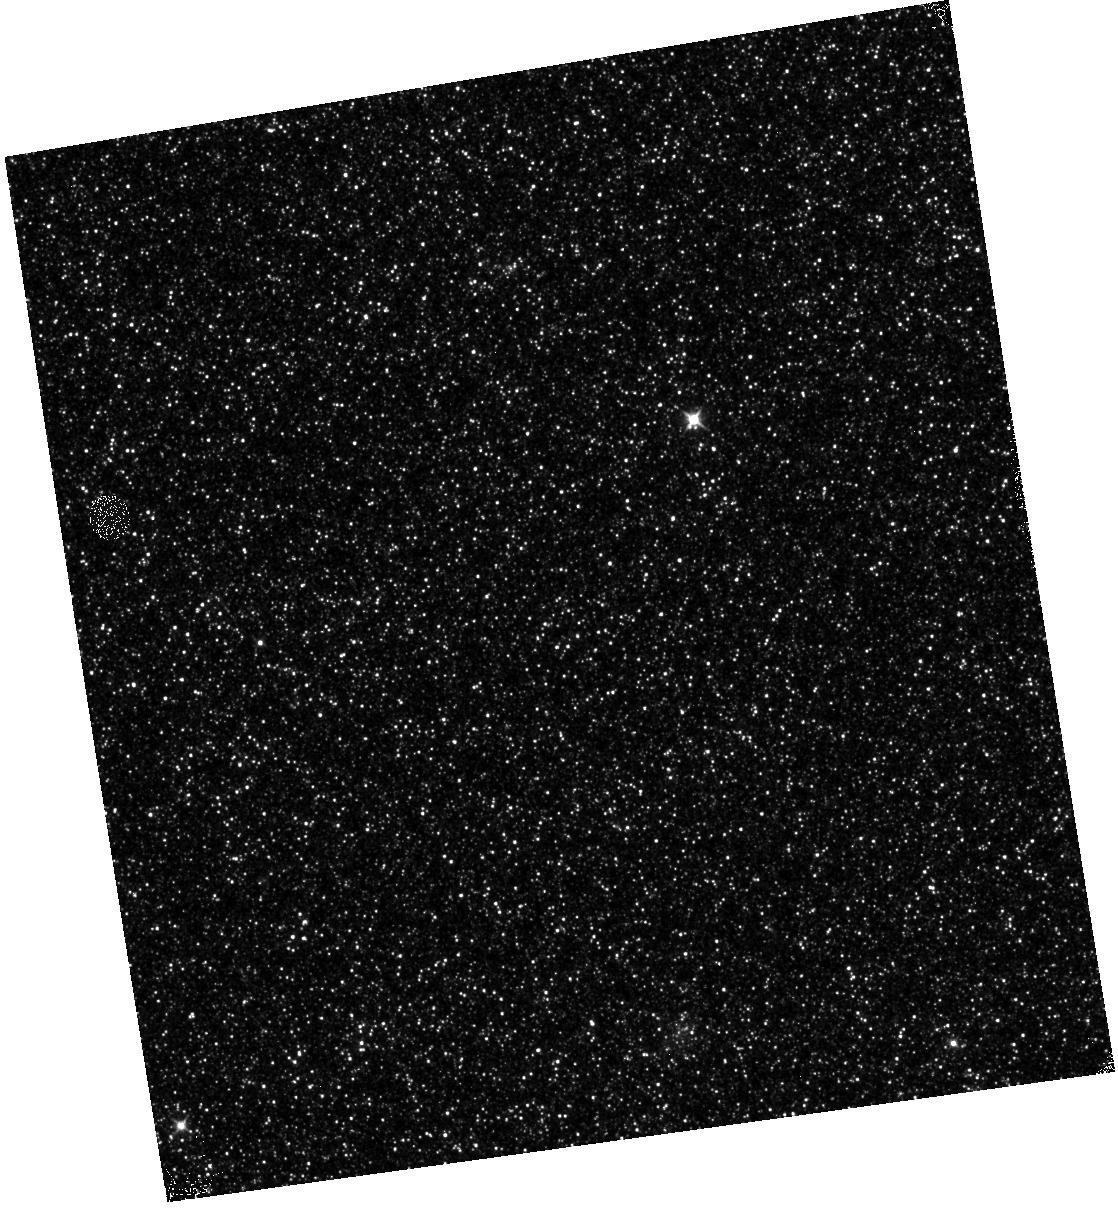
Target: M31-B13-F01-IR
Instrument: WFC3/IR
Filter: F110W
Exposure: 13 min
Observation ID: hst_12114_01_wfc3_ir_f110w_ibfs01

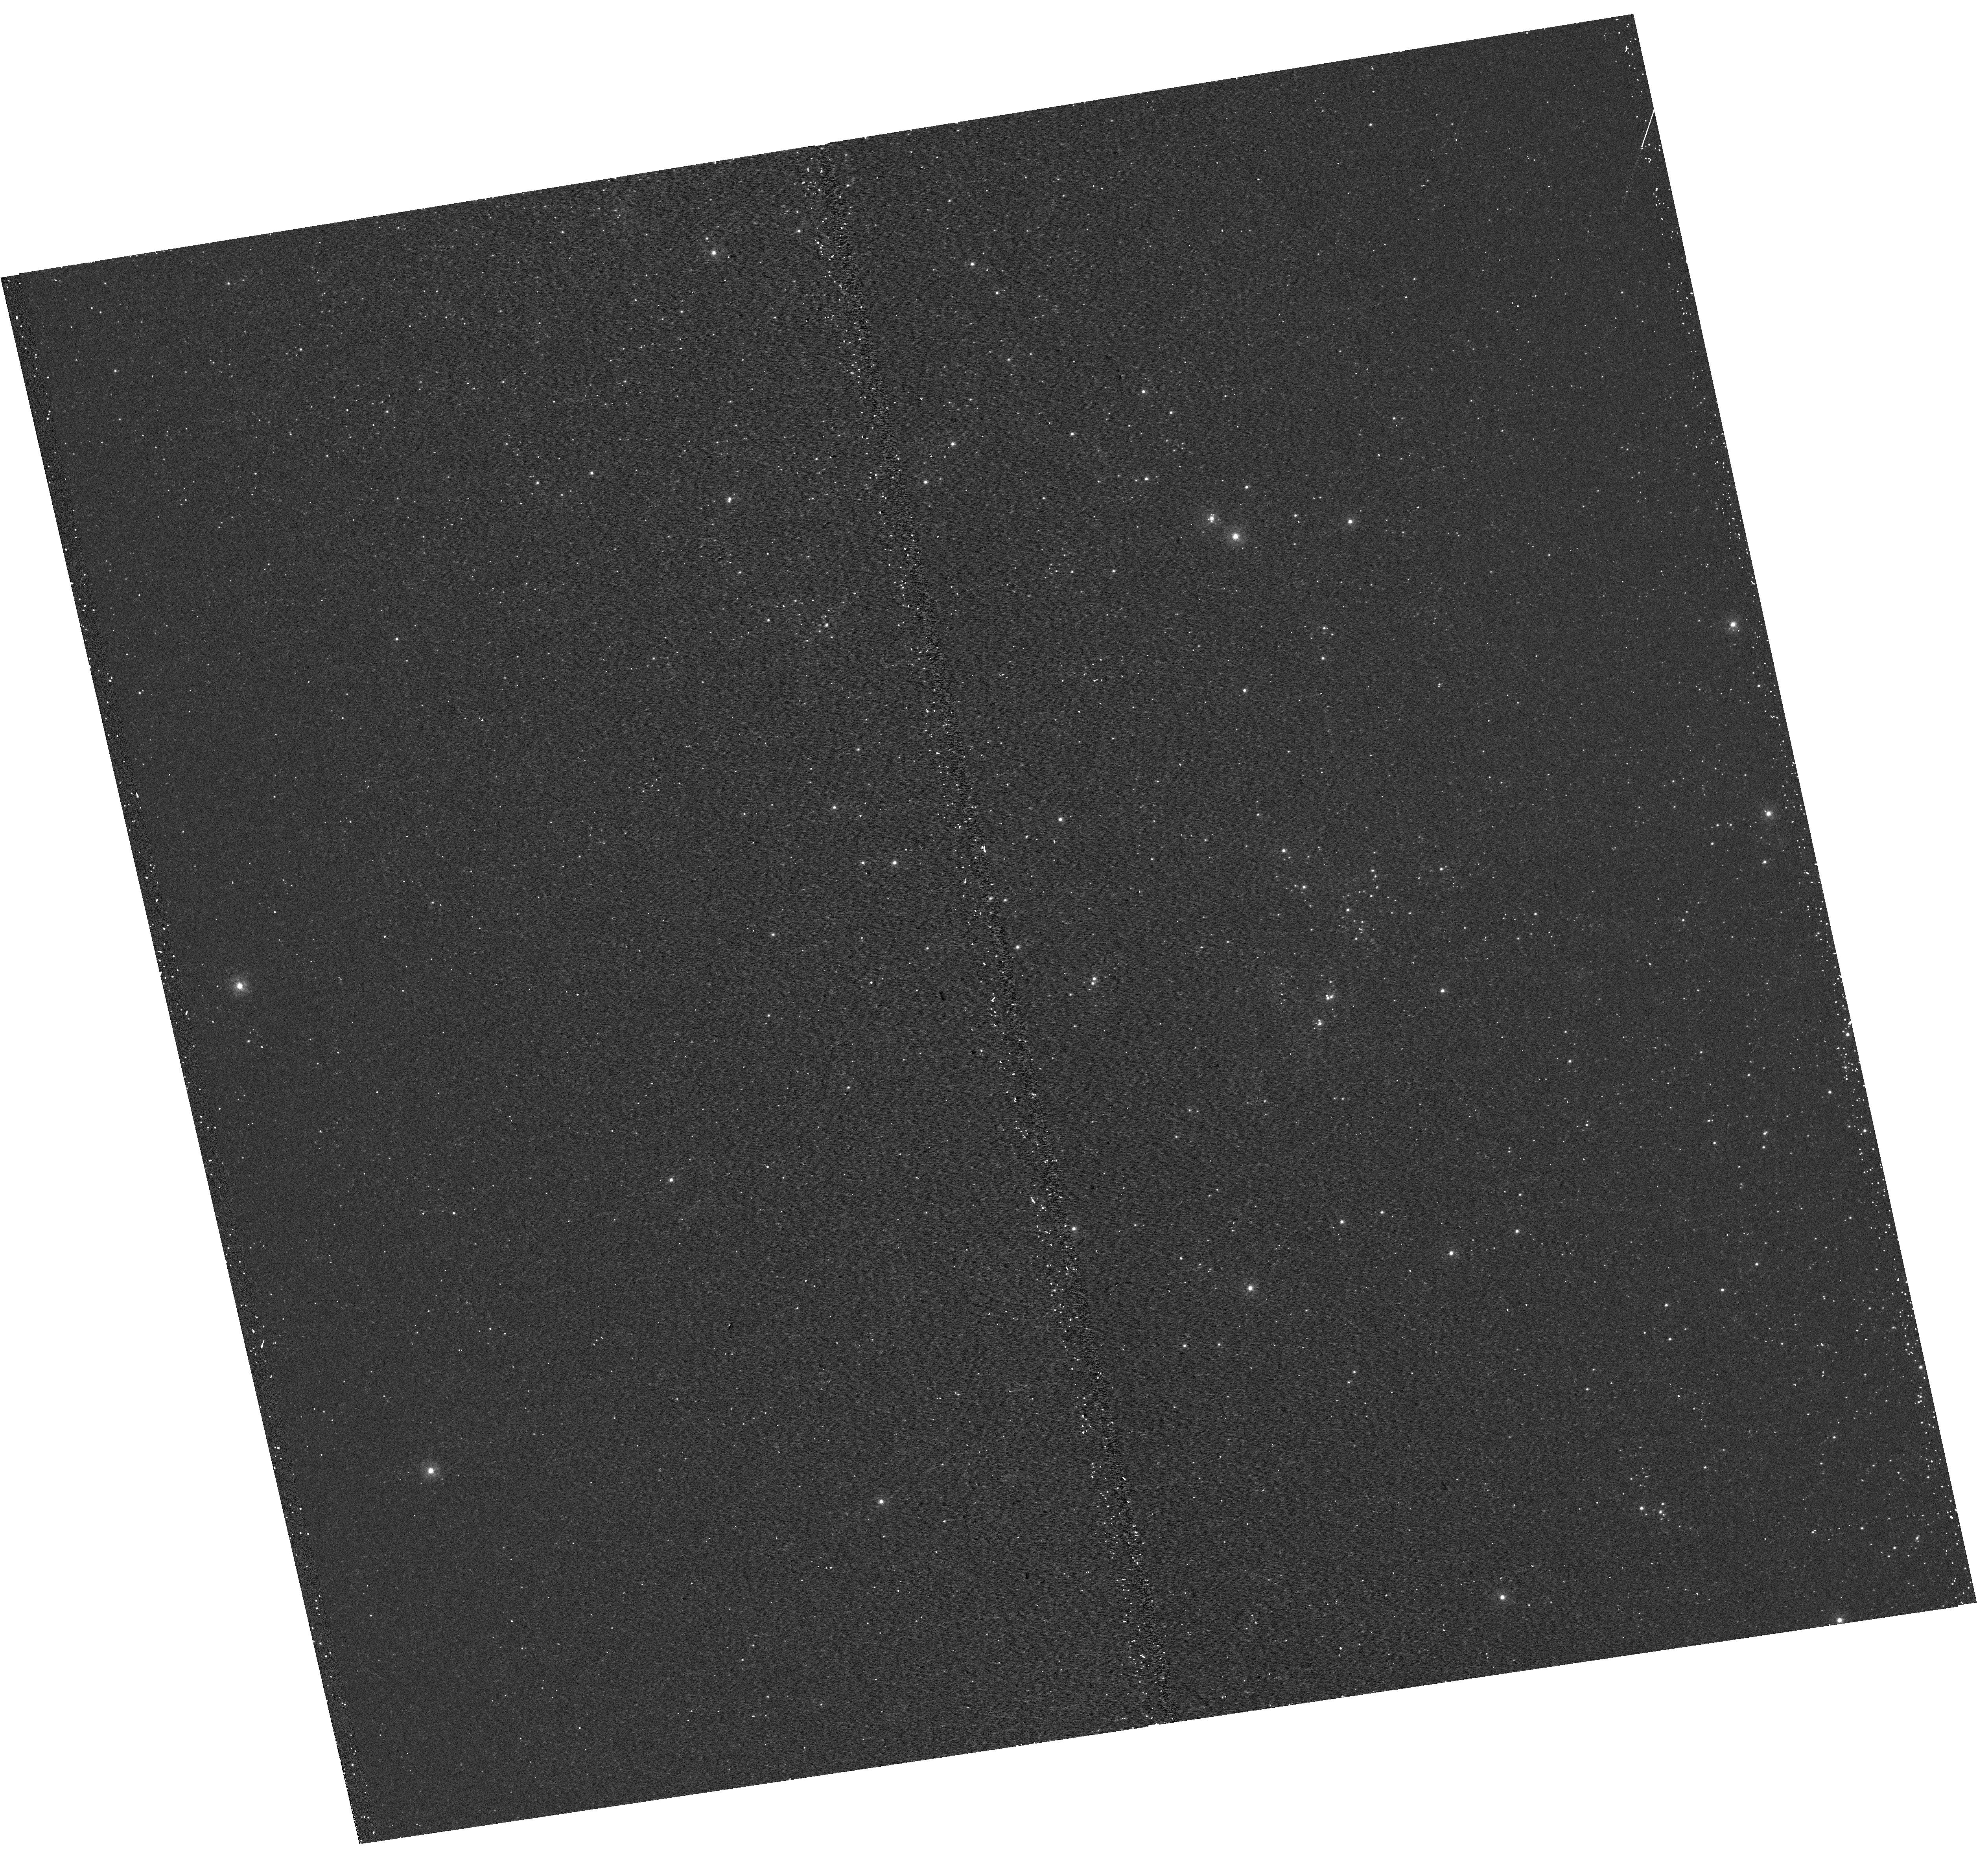
Target: M31-B13-F05-UVIS
Instrument: WFC3/UVIS
Filter: F275W
Exposure: 15 min
Observation ID: hst_12114_05_wfc3_uvis_f275w_ibfs05

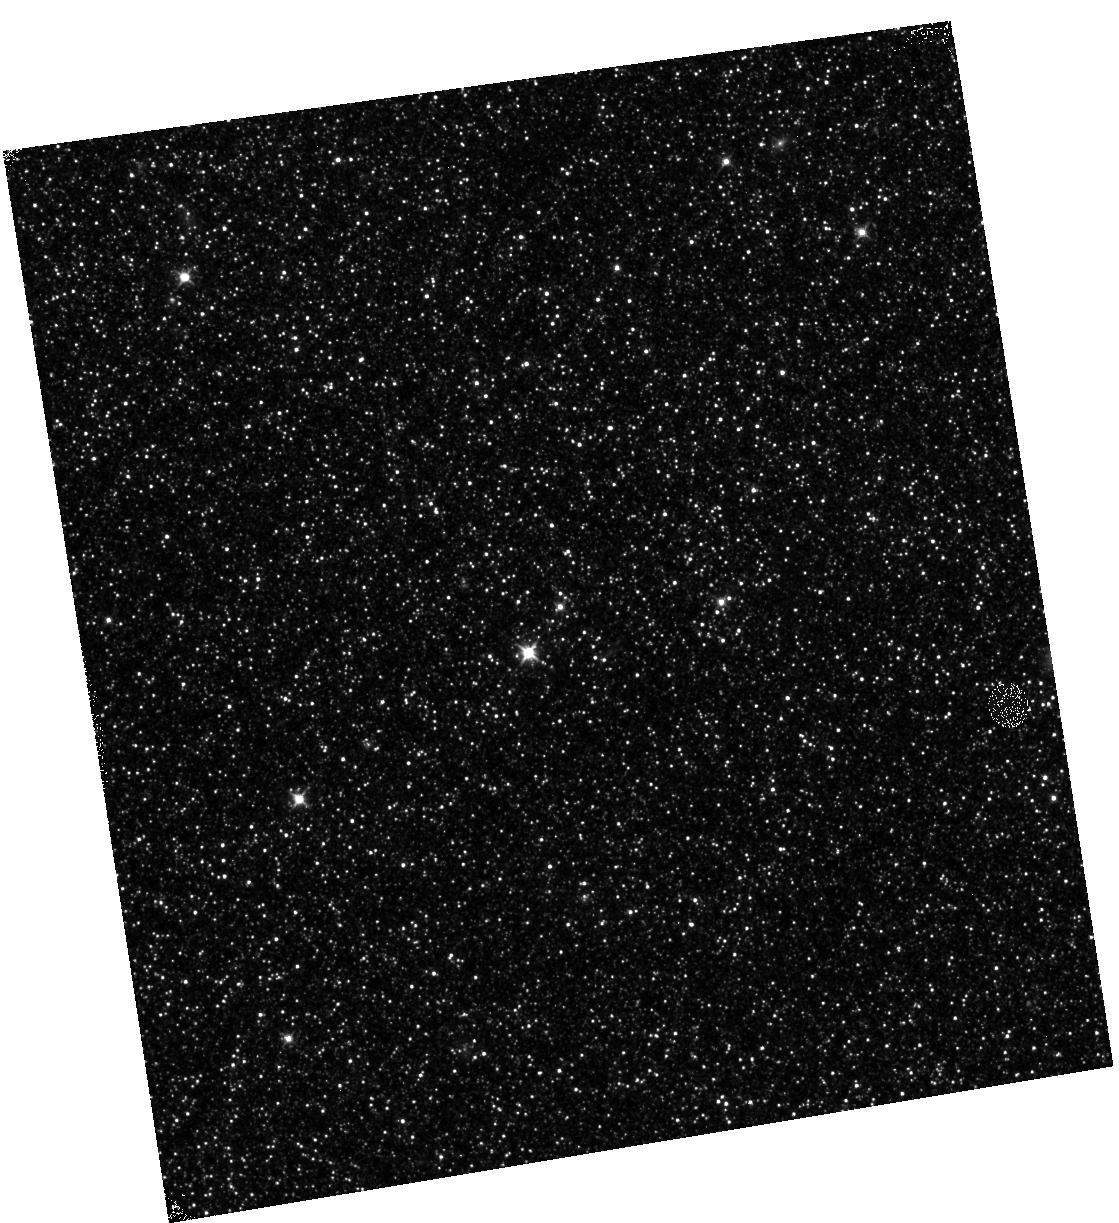
Target: M31-B13-F12-IR
Instrument: WFC3/IR
Filter: F110W
Exposure: 12 min
Observation ID: hst_12114_12_wfc3_ir_f110w_ibfs12

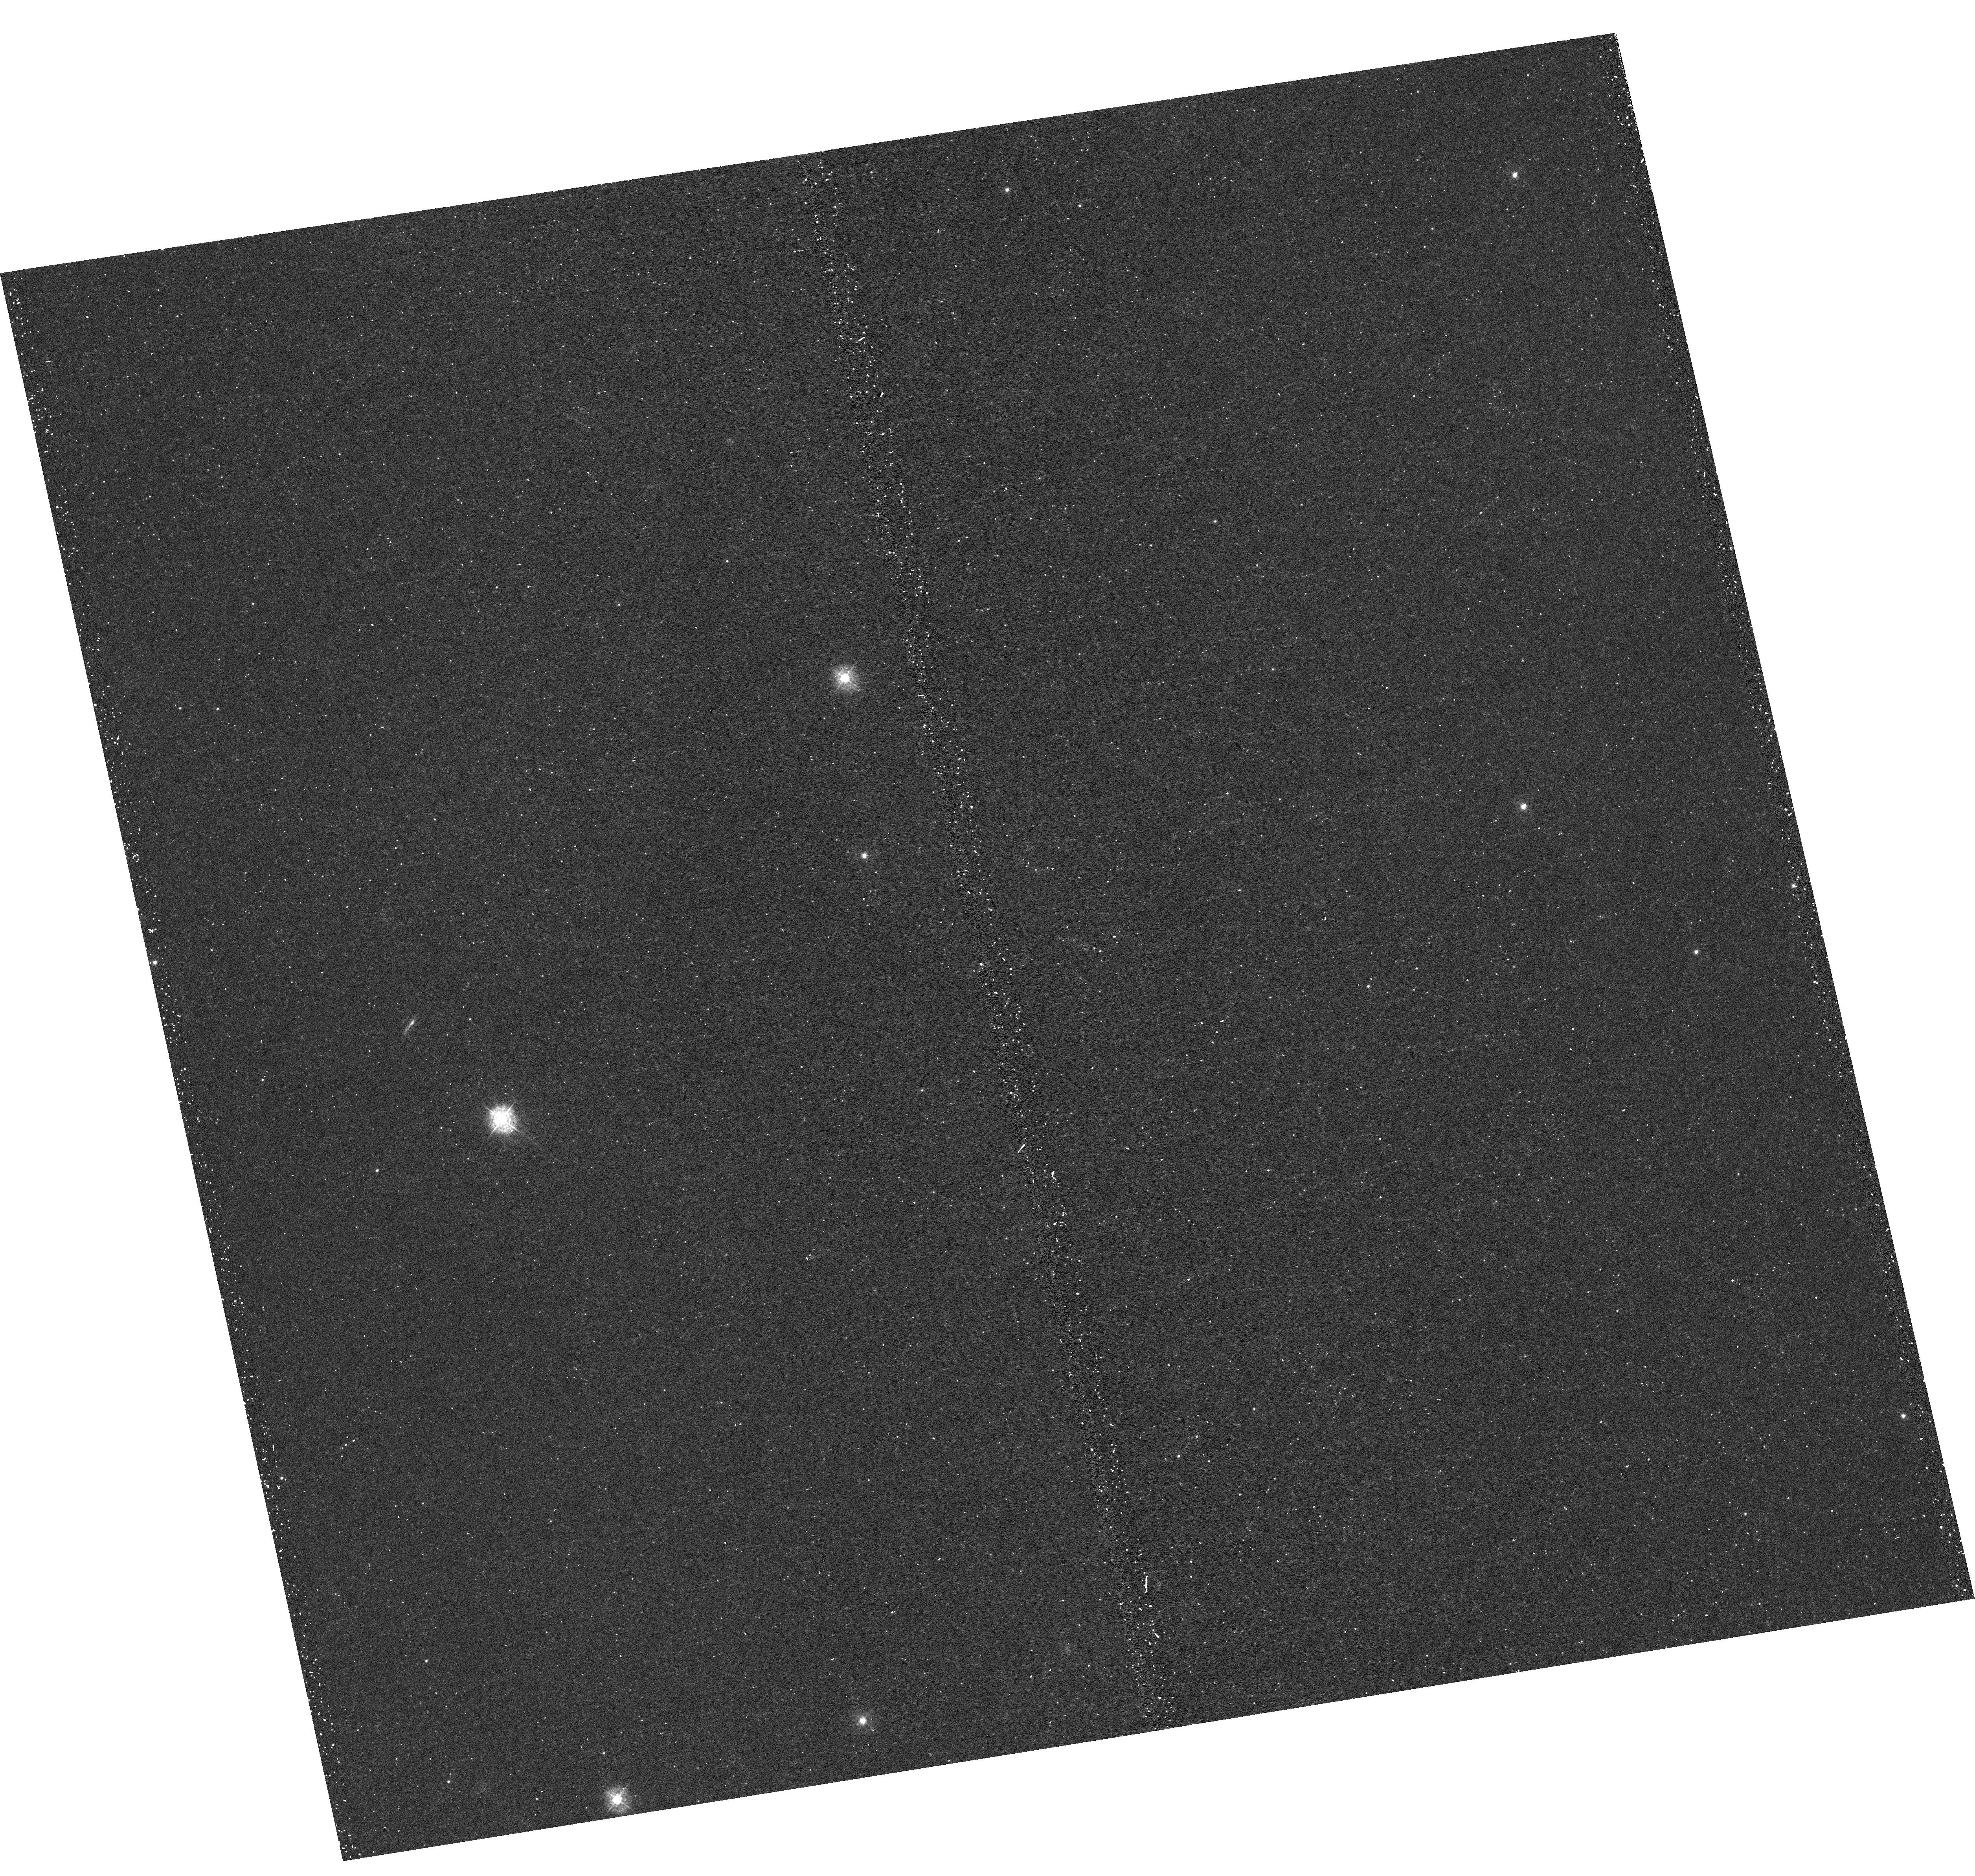
Target: M31-B13-F09-UVIS
Instrument: WFC3/UVIS
Filter: F336W
Exposure: 22 min
Observation ID: hst_12114_09_wfc3_uvis_f336w_ibfs09

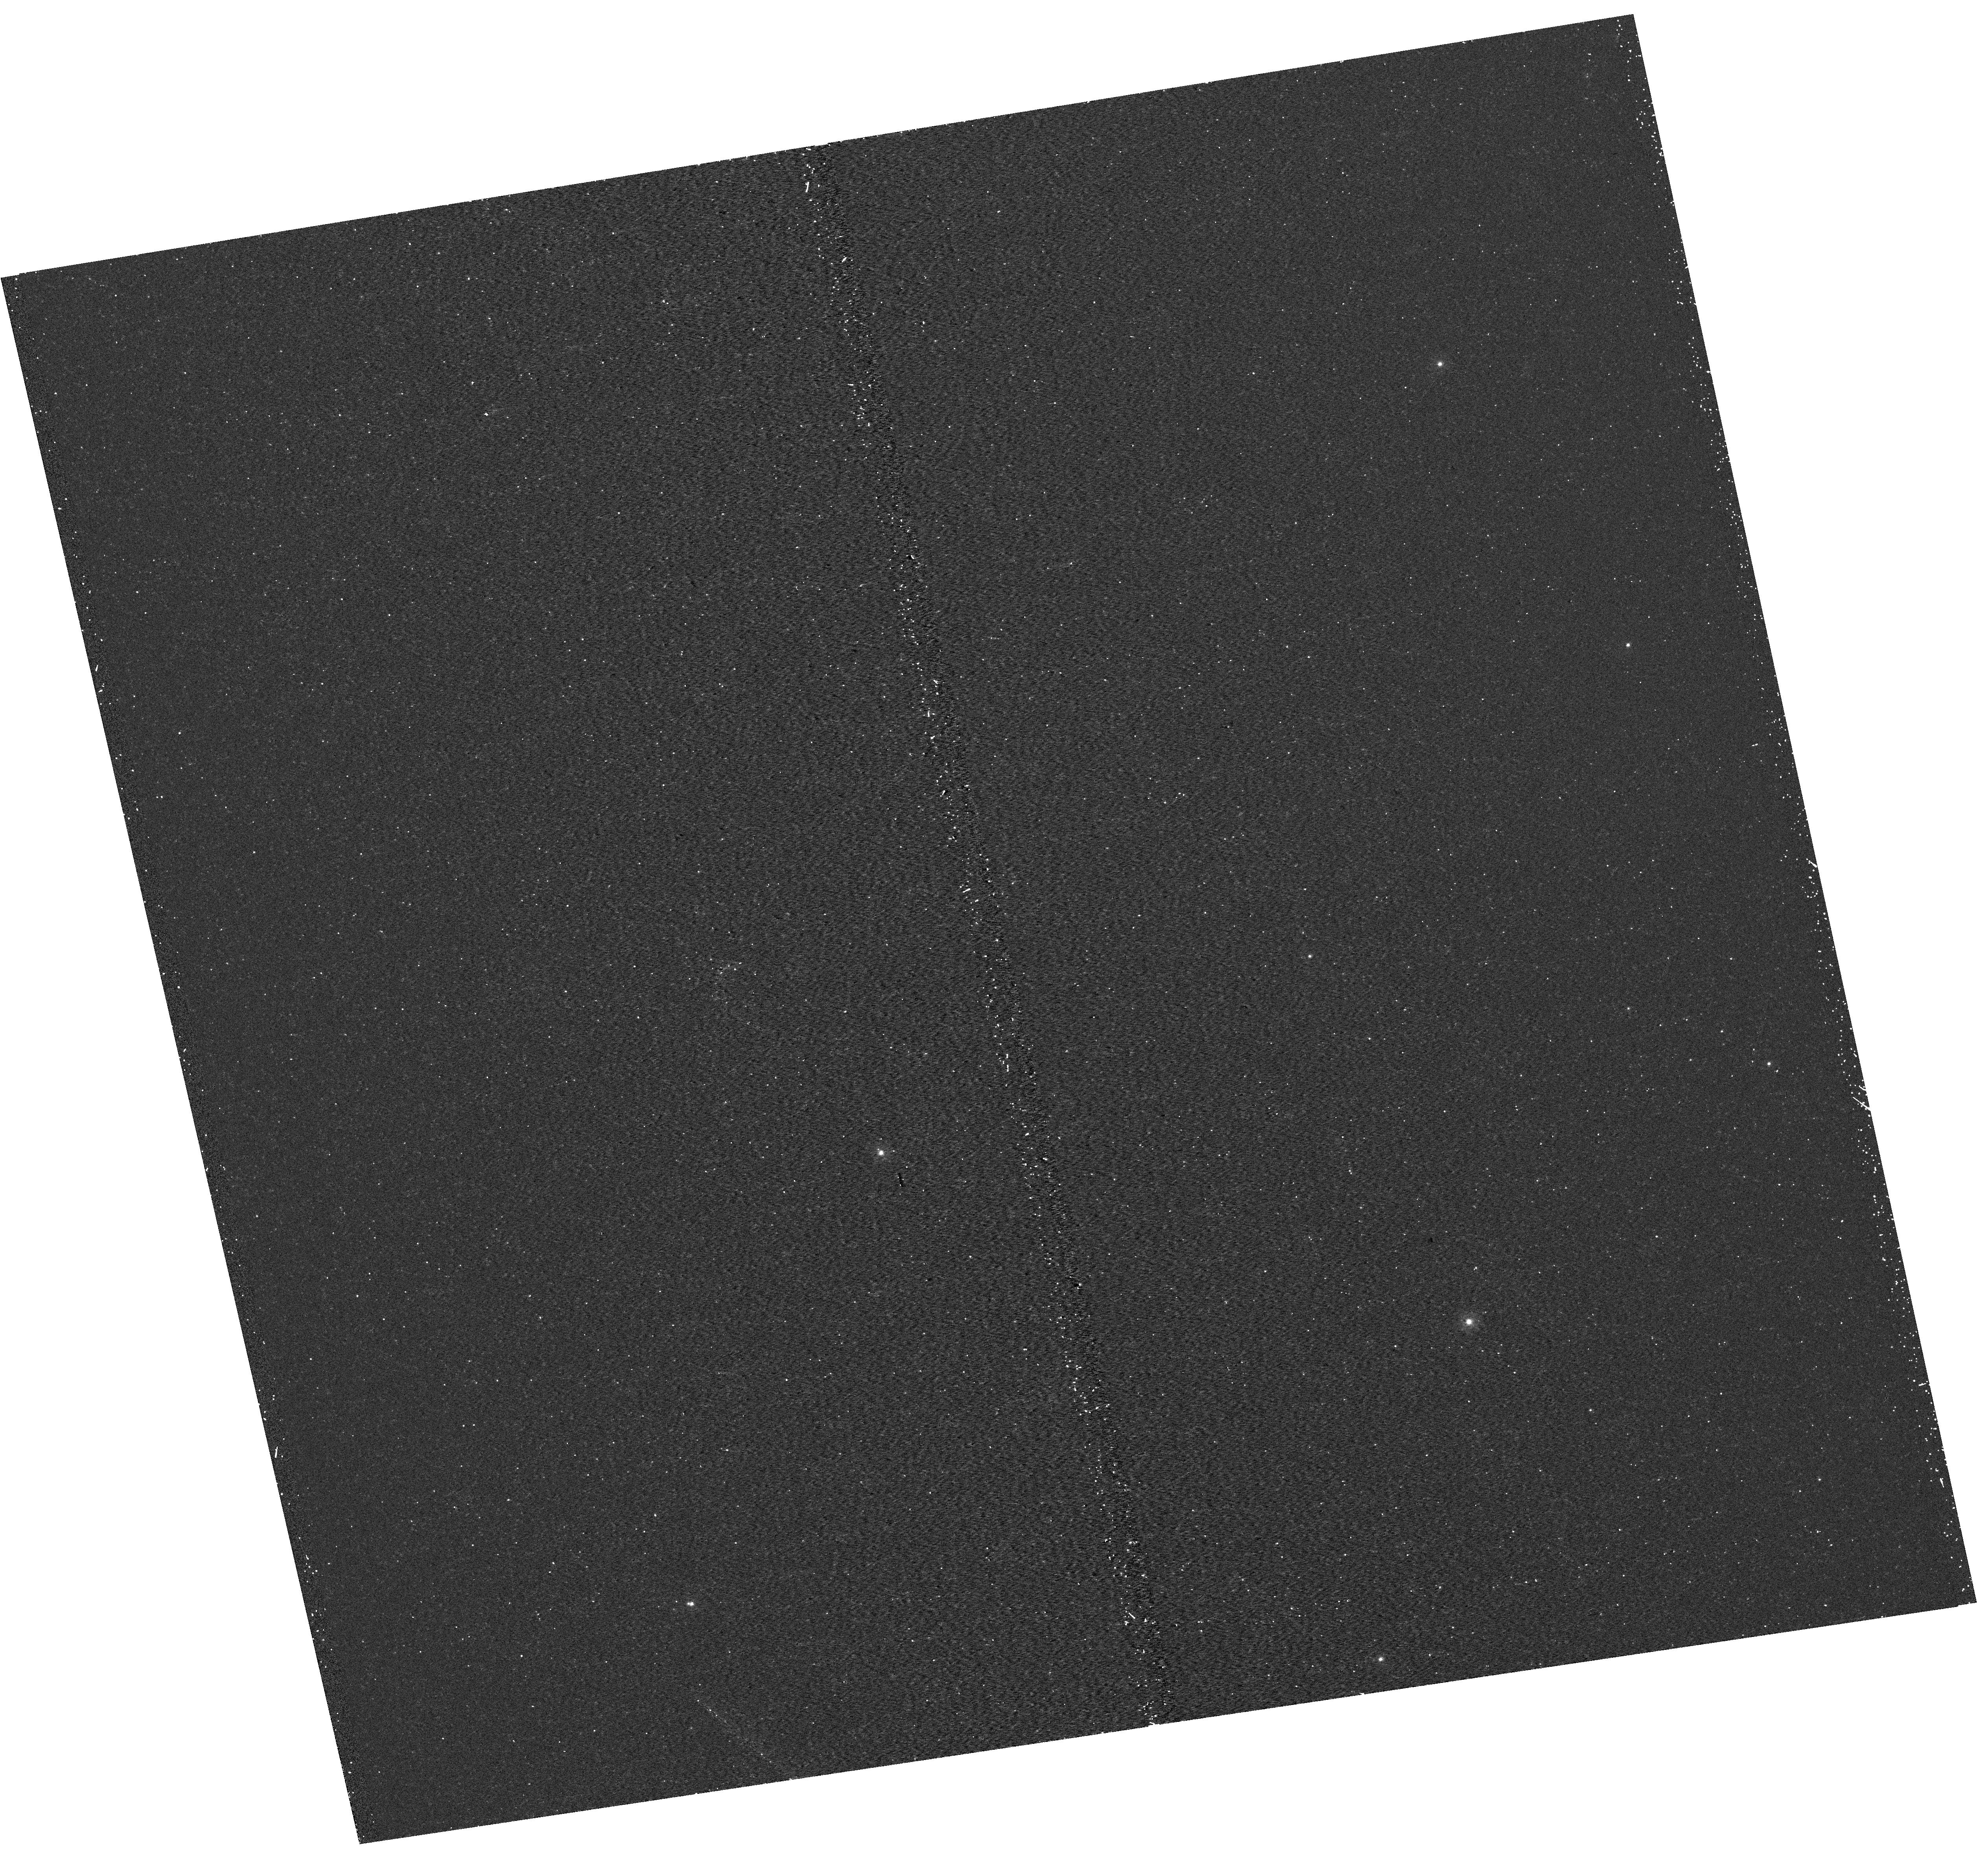
Target: M31-B13-F16-UVIS
Instrument: WFC3/UVIS
Filter: F275W
Exposure: 15 min
Observation ID: hst_12114_16_wfc3_uvis_f275w_ibfs16

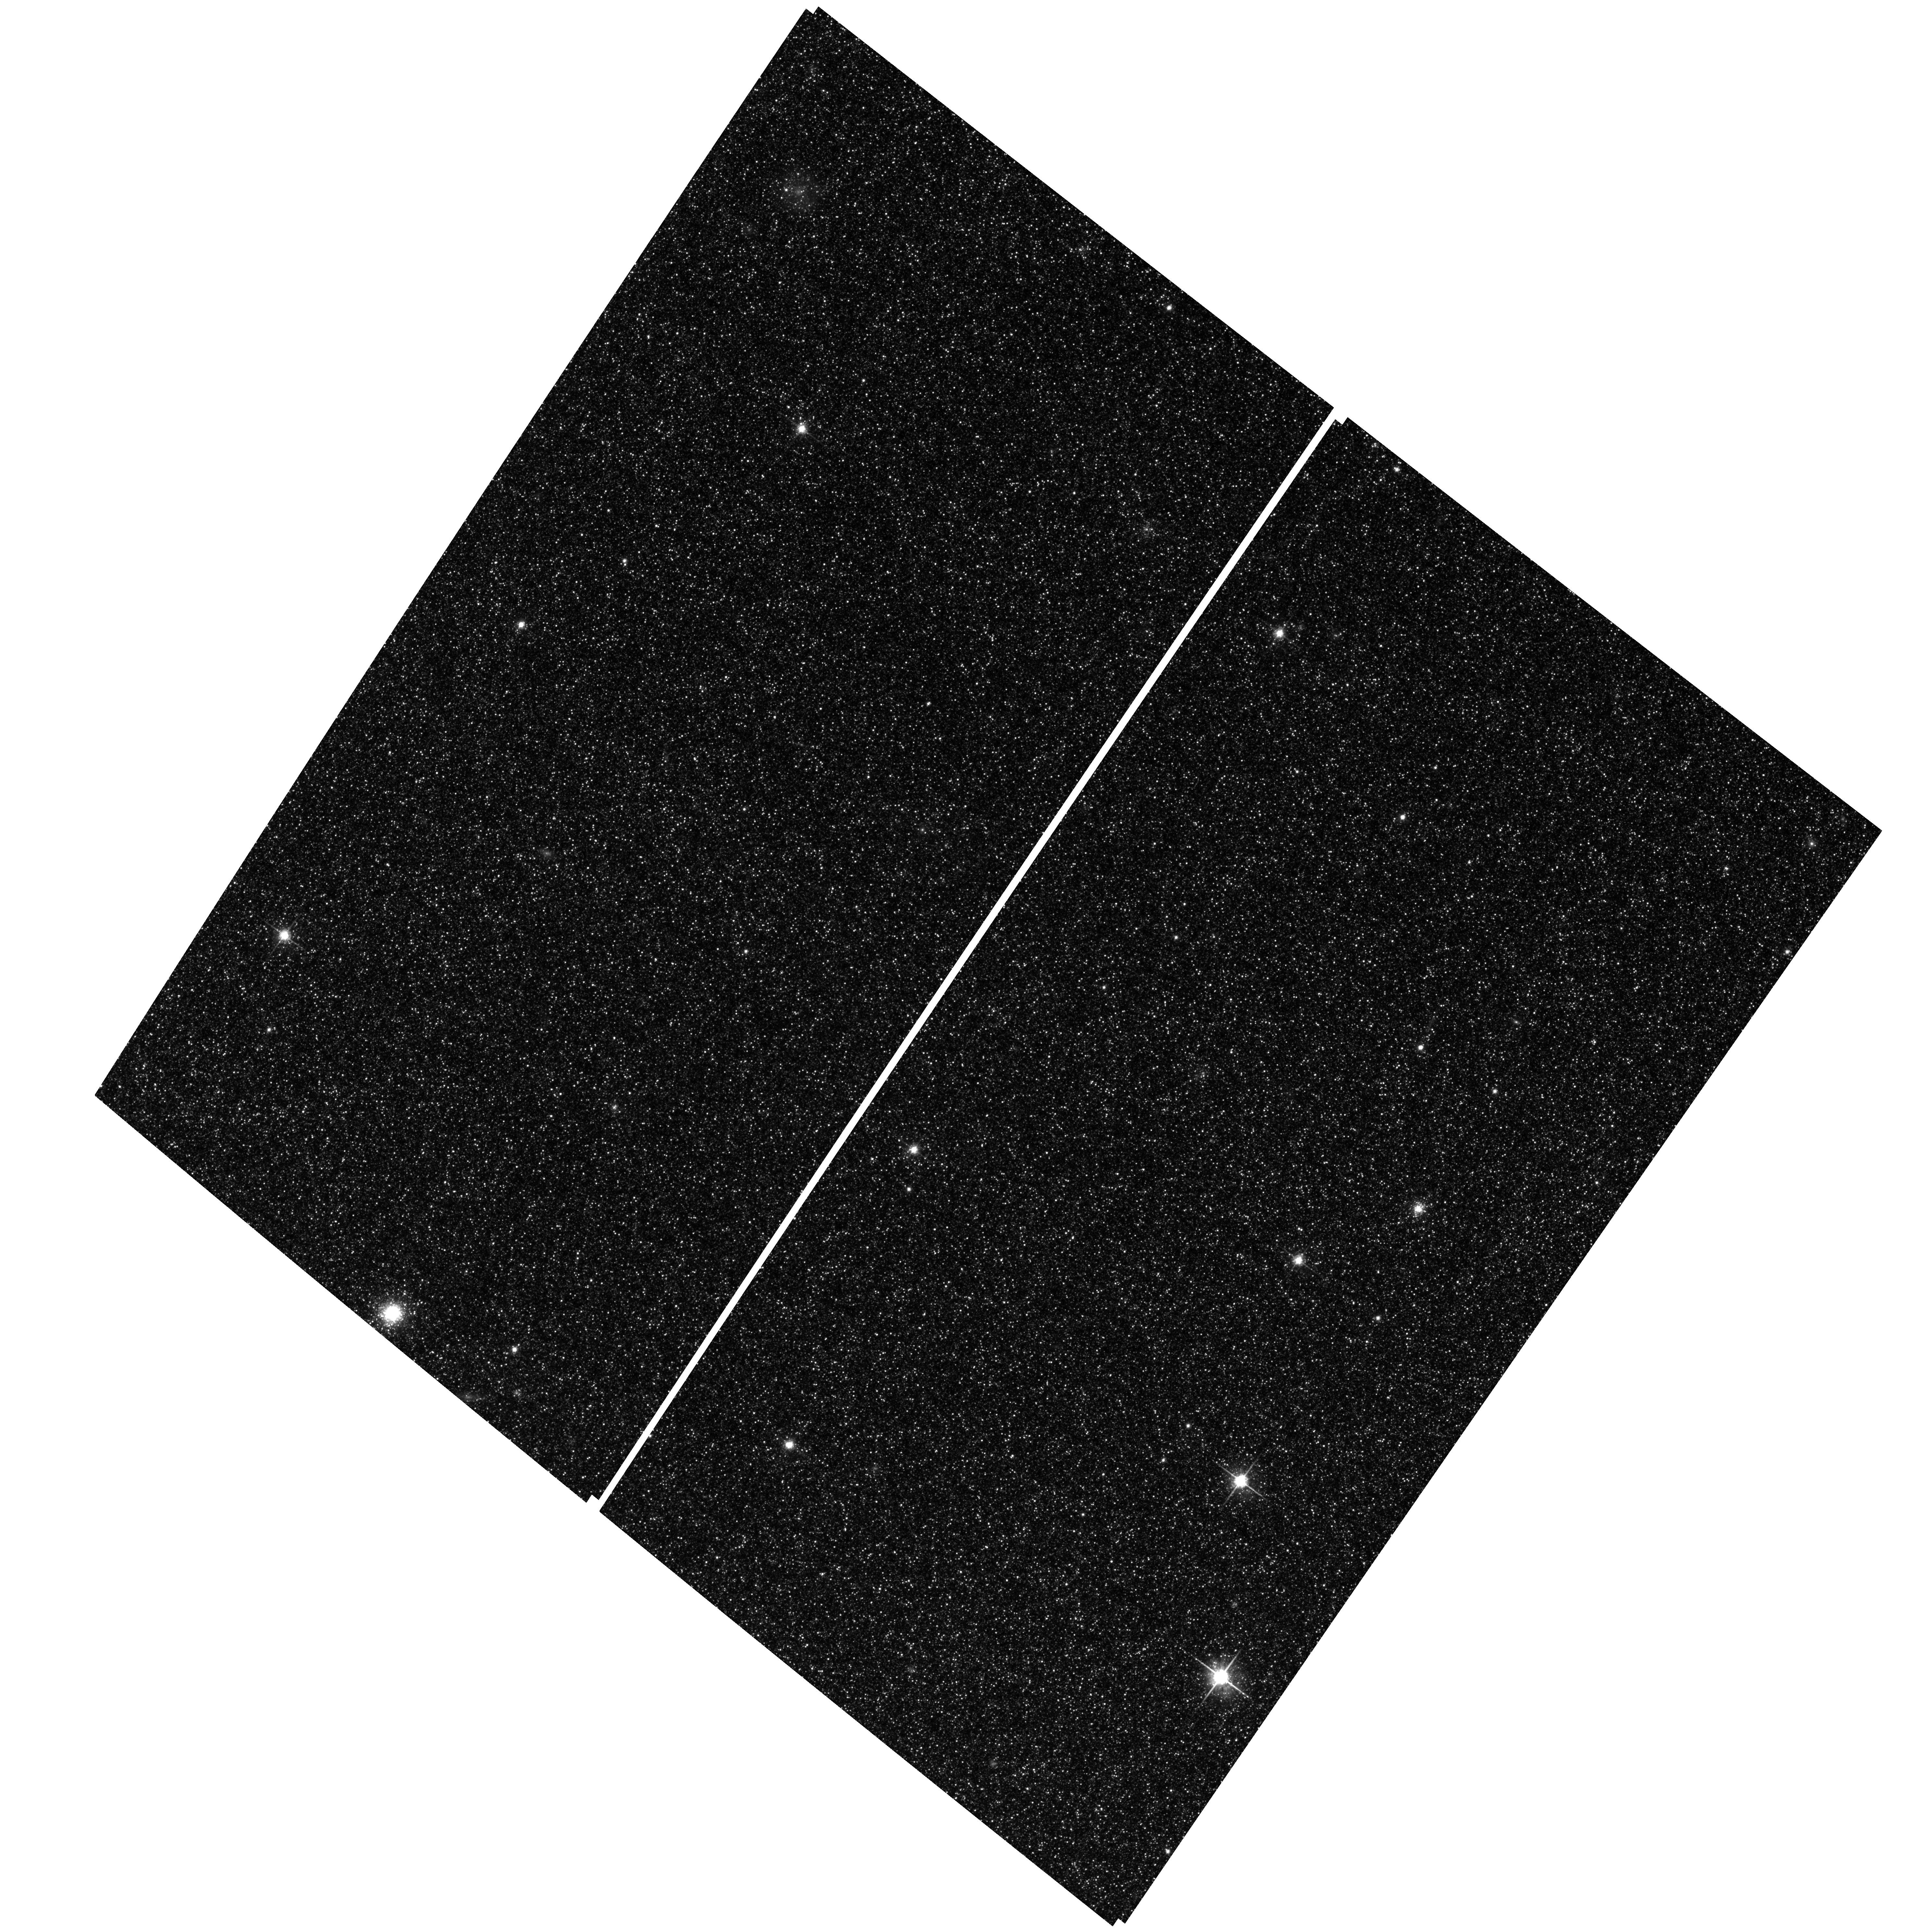
Target: M31-B13-F16-WFC
Instrument: ACS/WFC
Filter: F814W
Exposure: 29 min
Observation ID: hst_12114_13_acs_wfc_f814w_jbfs13

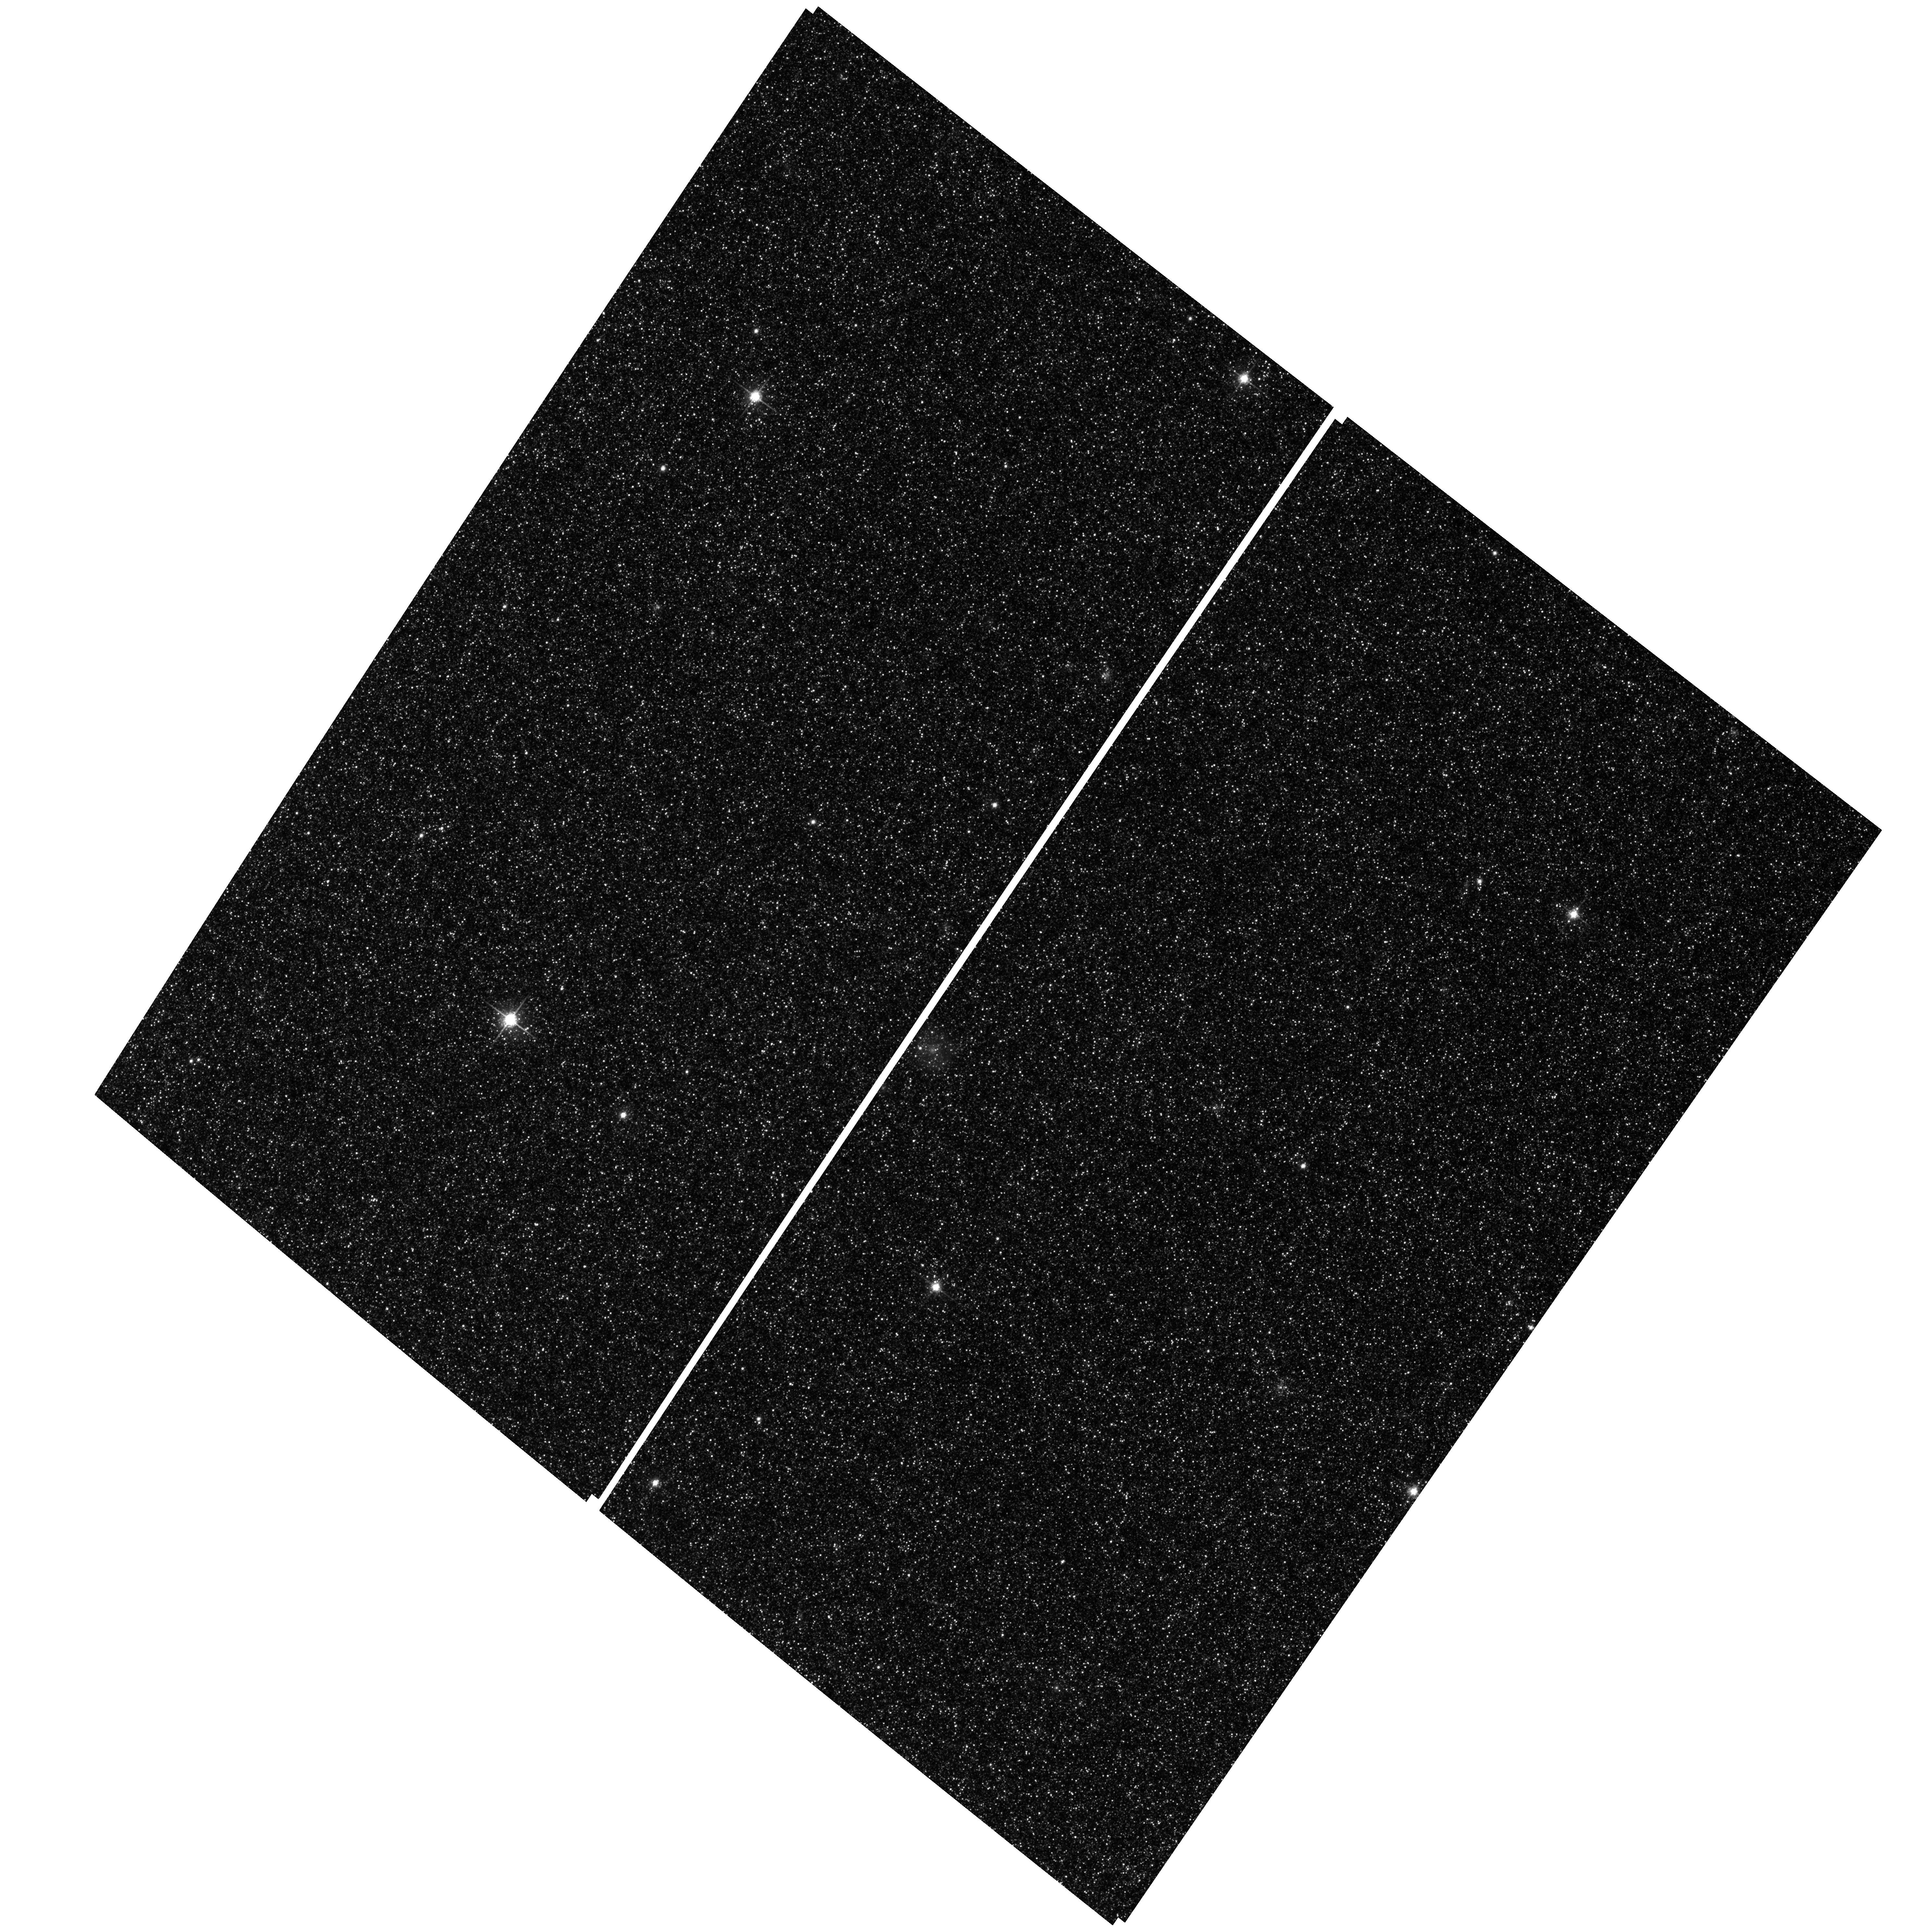
Target: M31-B13-F10-WFC
Instrument: ACS/WFC
Filter: F814W
Exposure: 29 min
Observation ID: hst_12114_07_acs_wfc_f814w_jbfs07

A Panchromatic Hubble Andromeda Treasury - I (PI: Dalcanton, Julianne)

We propose to image the north east quadrant of M31 to deep limits in the UV, optical, and near-IR. HST imaging should resolve the galaxy into more than 100 million stars, all with common distances and foreground extinctions. UV through NIR stellar photometry (F275W, F336W with WFC3/UVIS, F475W and F814W with ACS/WFC, and F110W and F160W with WFC3/NIR) will provide effective temperatures for a wide range of spectral types, while simultaneously mapping M31's extinction. Our central science drivers are to: understand high-mass variations in the stellar IMF as a function of SFR intensity and metallicity; capture the spatially-resolved star formation history of M31; study a vast sample of stellar clusters with a range of ages and metallicities. These are central to understanding stellar evolution and clustered star formation; constraining ISM energetics; and understanding the counterparts and environments of transient objects (novae, SNe, variable stars, x-ray sources, etc.). As its legacy, this survey adds M31 to the Milky Way and Magellanic Clouds as a fundamental calibrator of stellar evolution and star-formation processes for understanding the stellar populations of distant galaxies. Effective exposure times are 977s in F275W, 1368s in F336W, 4040s in F475W, 4042s in F814W, 699s in F110W, and 1796s in F160W, including short exposures to avoid saturation of bright sources. These depths will produce photon-limited images in the UV. Images will be crowding-limited in the optical and NIR, but will reach below the red clump at all radii. The images will reach the Nyquist sampling limit in F160W, F475W, and F814W.